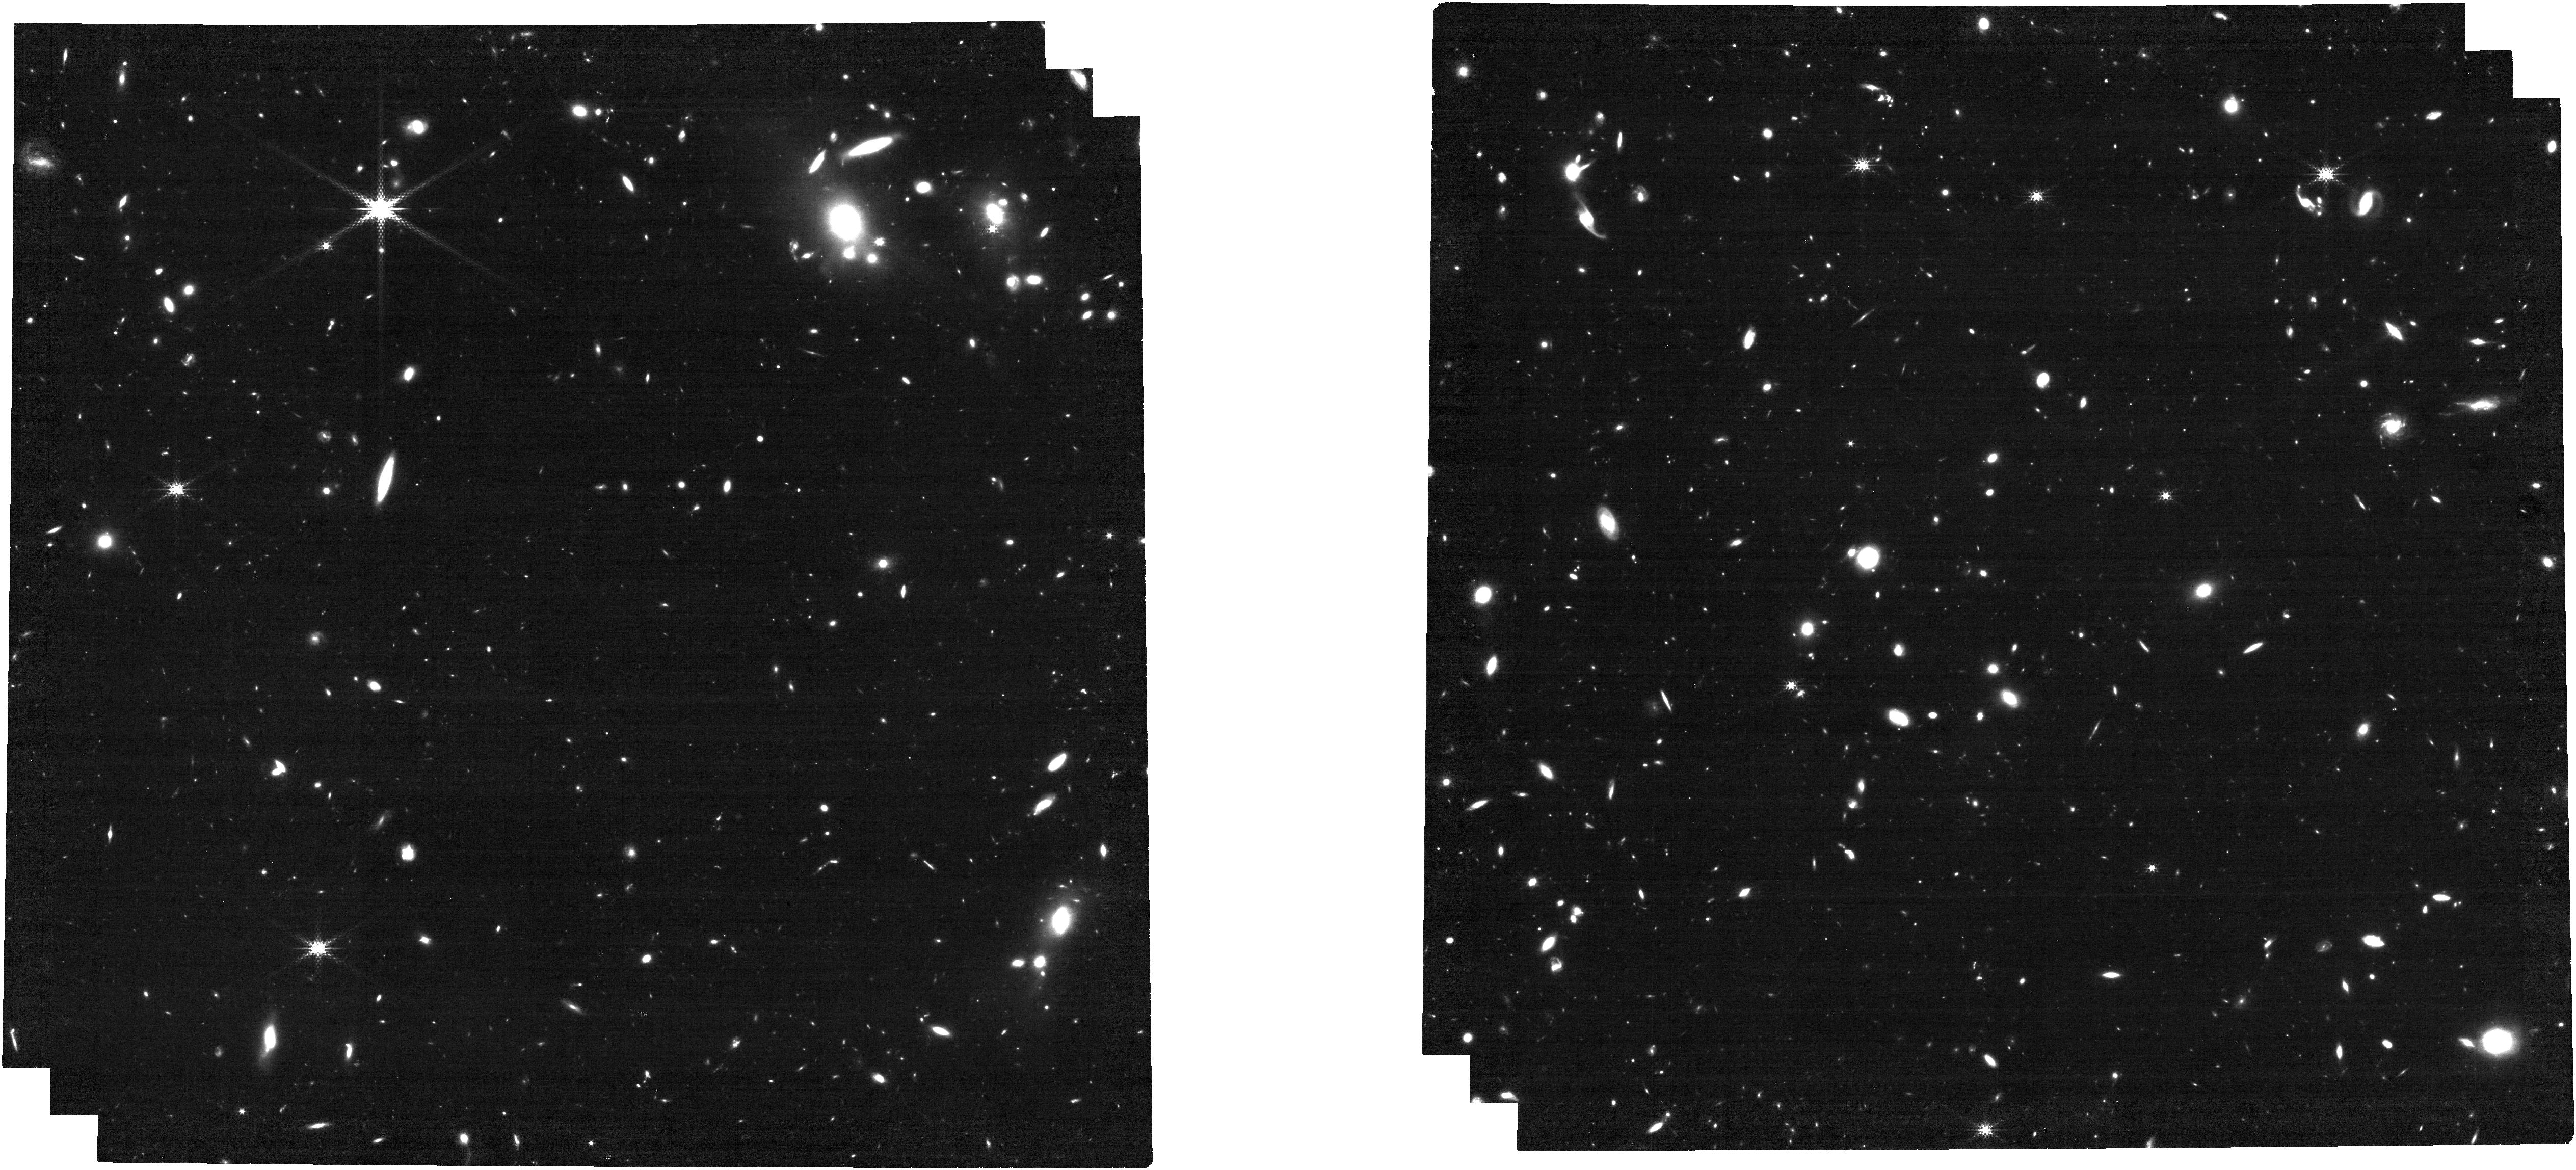
Target: J1007+2115
Instrument: NIRCAM
Filter: F250M
Exposure: 1 h
Observation ID: jw01764-o001_t001_nircam_clear-f250m

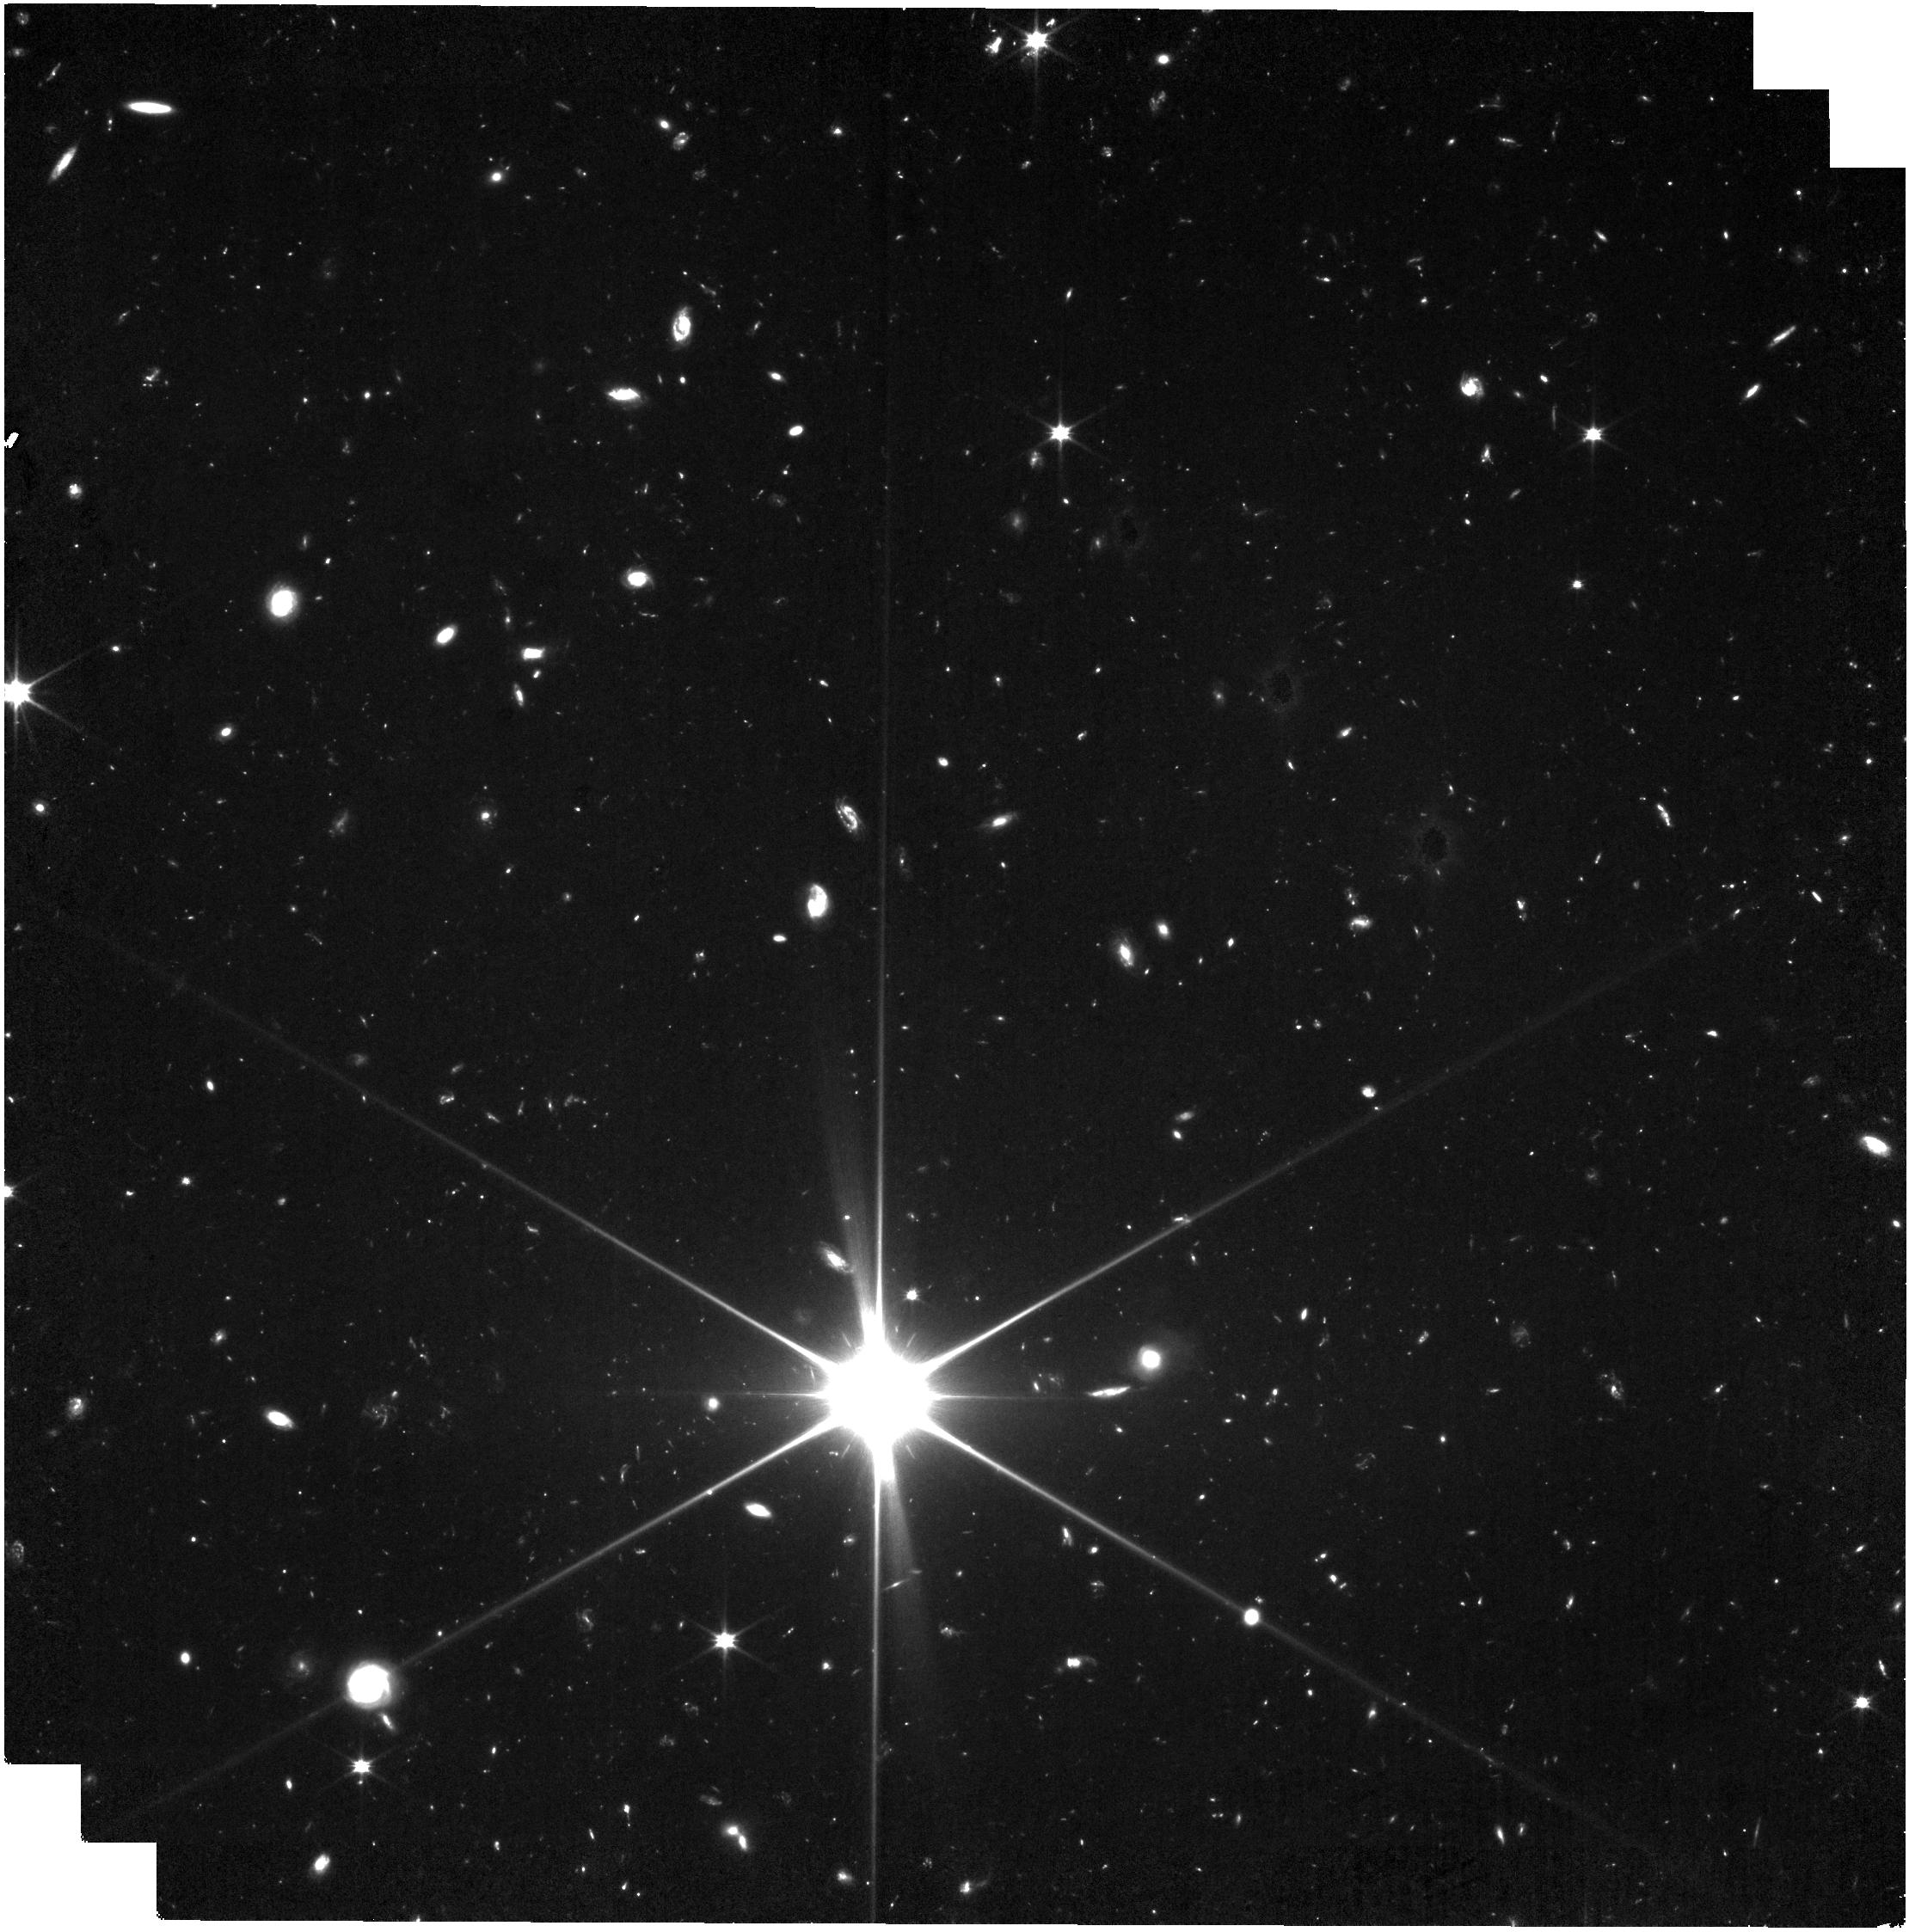
Target: J0313-1806
Instrument: NIRISS
Filter: CLEAR+F090W
Exposure: 1.9 h
Observation ID: jw01764-o009_t002_niriss_clear-f090w

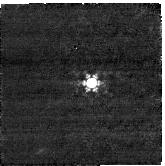
Target: PSF-J0313-1806
Instrument: NIRCAM
Filter: F360M
Exposure: 3 min
Observation ID: jw01764-o010_t008_nircam_clear-f360m-sub160p

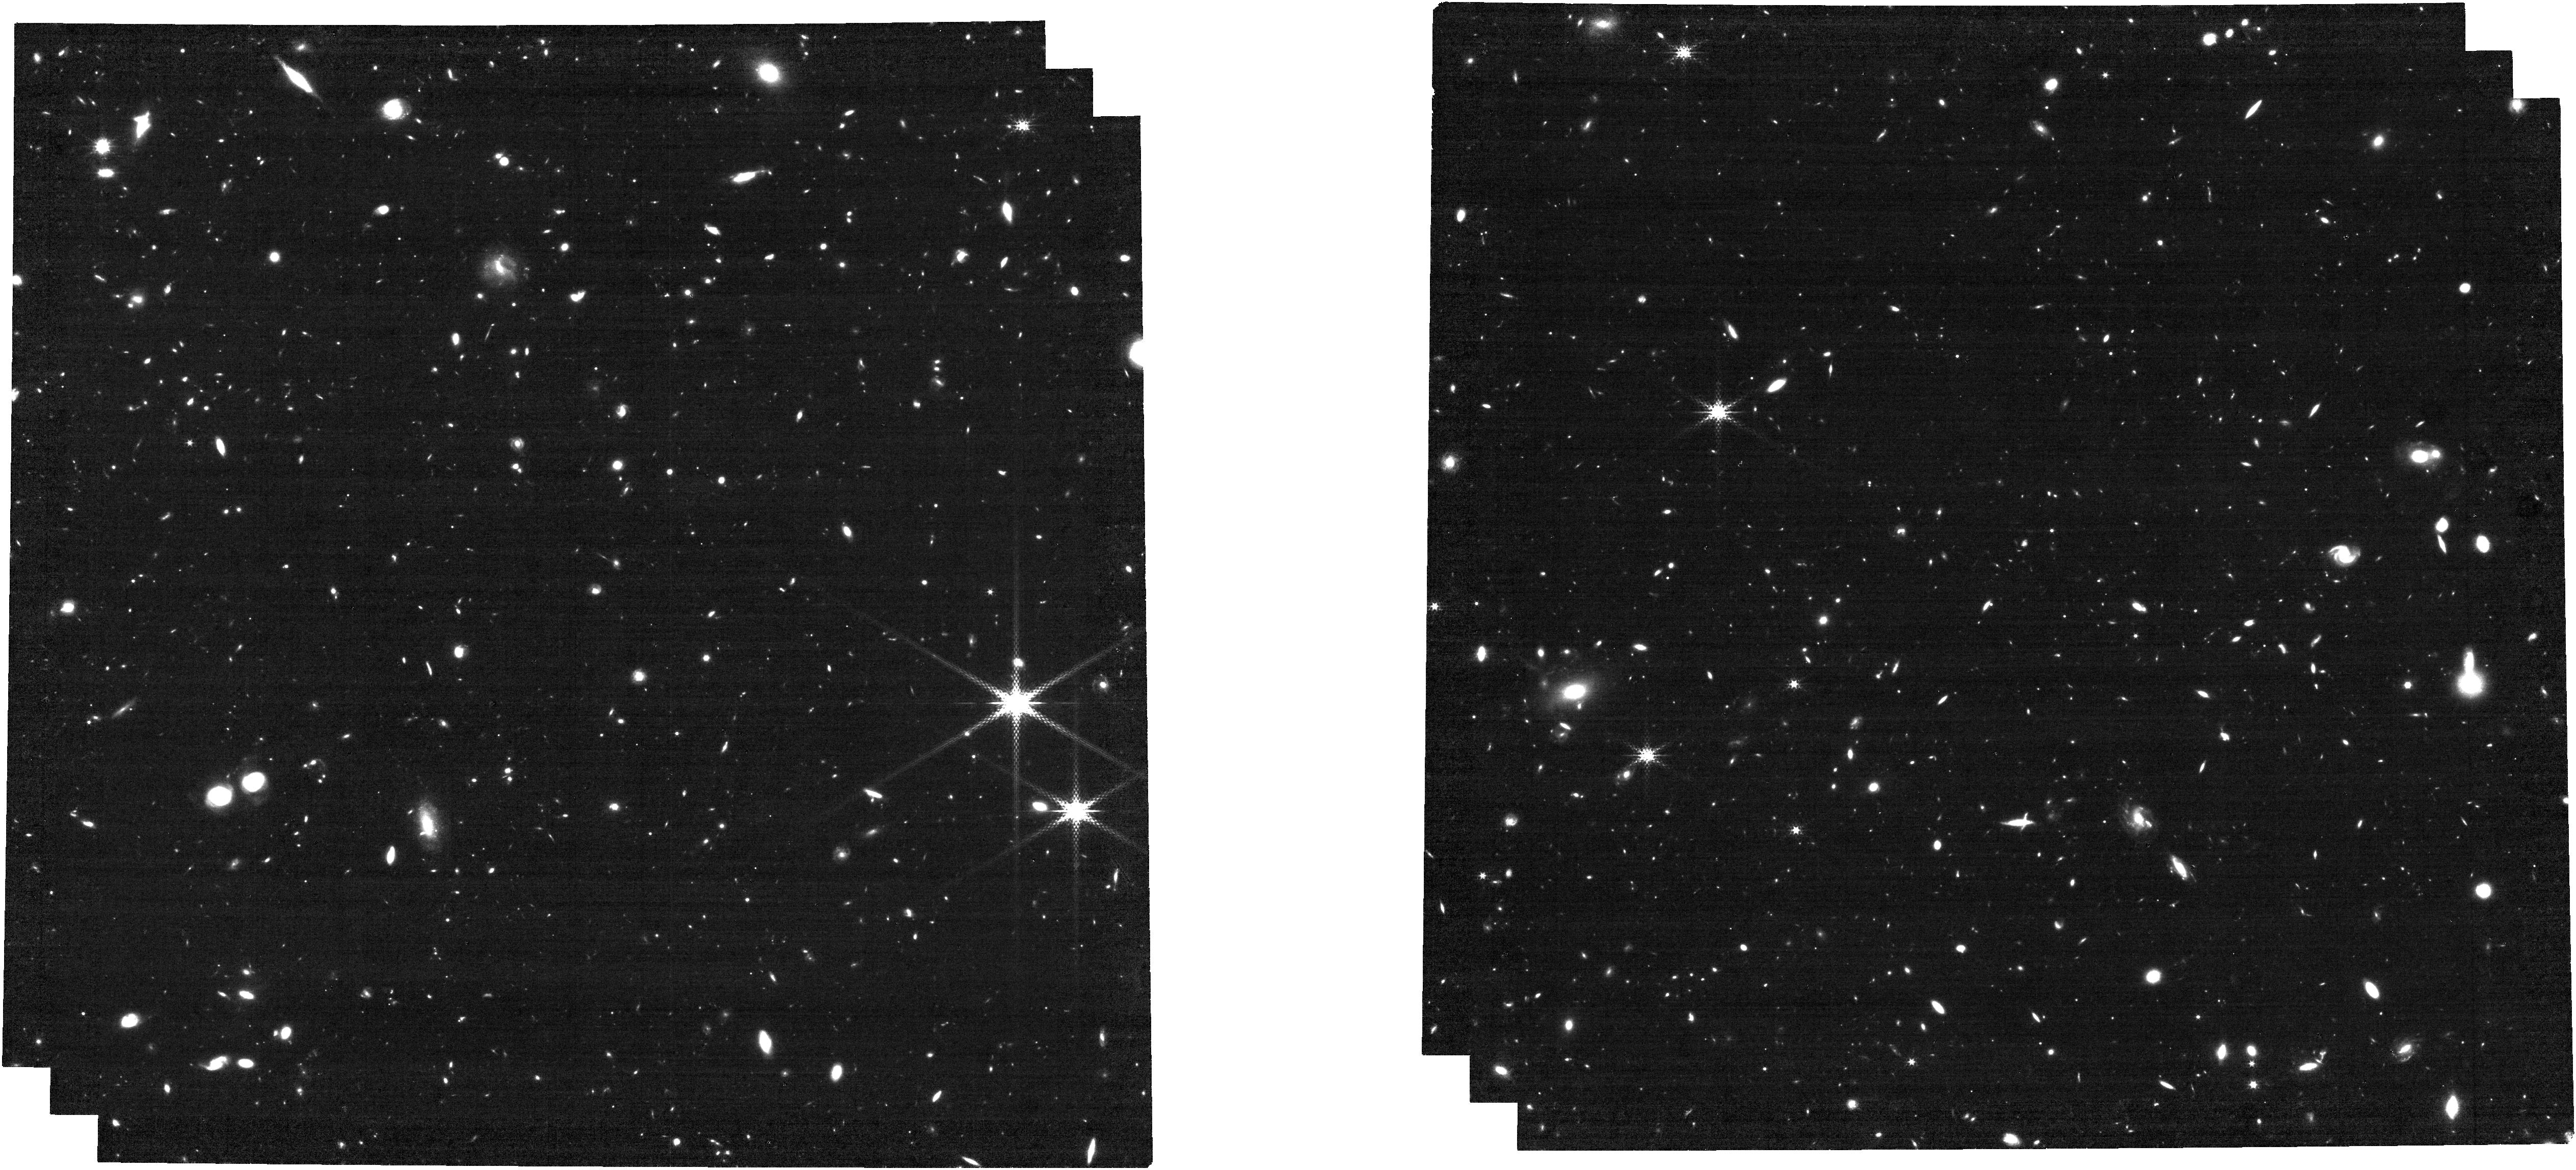
Target: J1342+0928
Instrument: NIRCAM
Filter: F250M
Exposure: 1 h
Observation ID: jw01764-o017_t003_nircam_clear-f250m

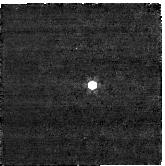
Target: PSF-J1007+2115
Instrument: NIRCAM
Filter: F360M
Exposure: 3 min
Observation ID: jw01764-o002_t006_nircam_clear-f360m-sub160p

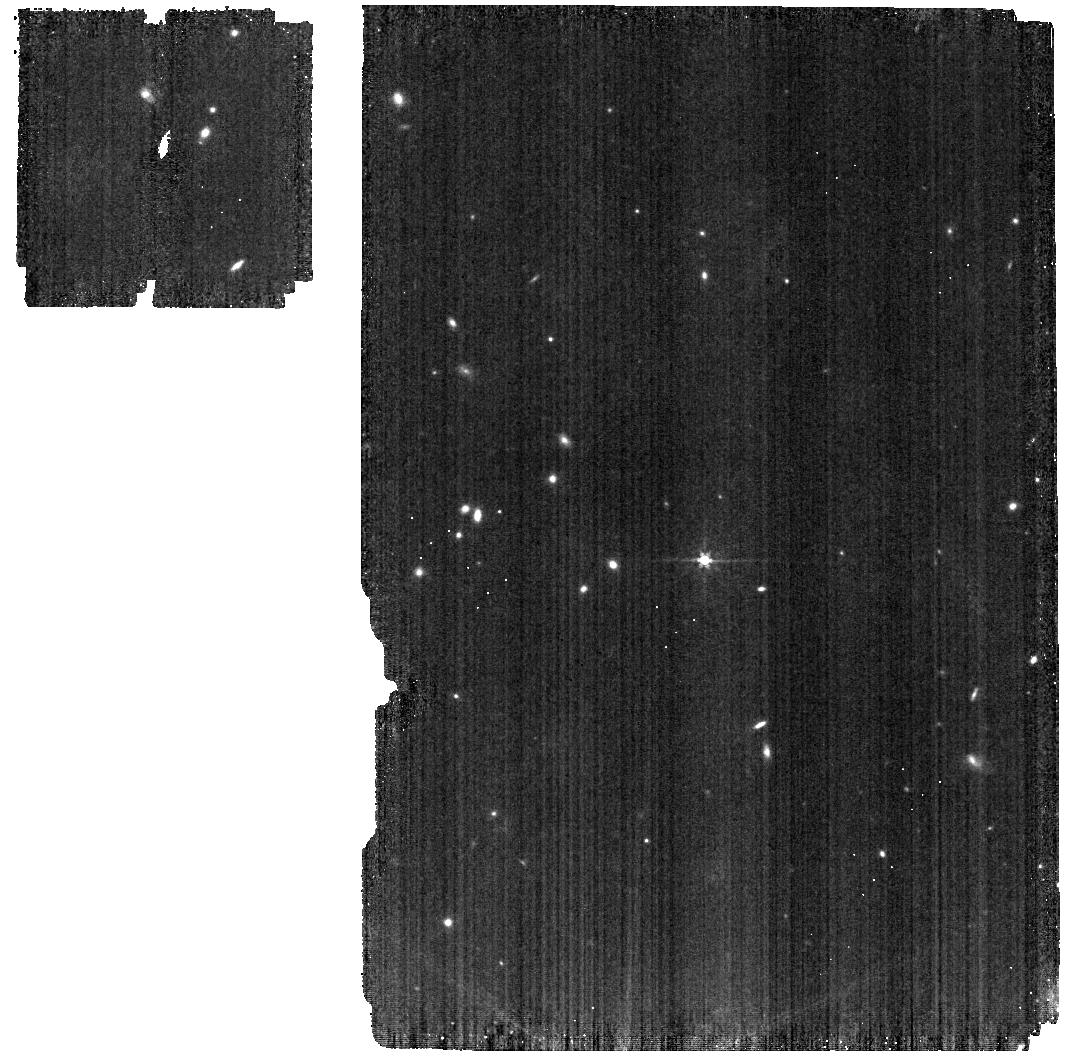
Target: PSF-J1342+0928
Instrument: MIRI
Filter: F560W
Exposure: 5 min
Observation ID: jw01764-o020_t004_miri_f560w

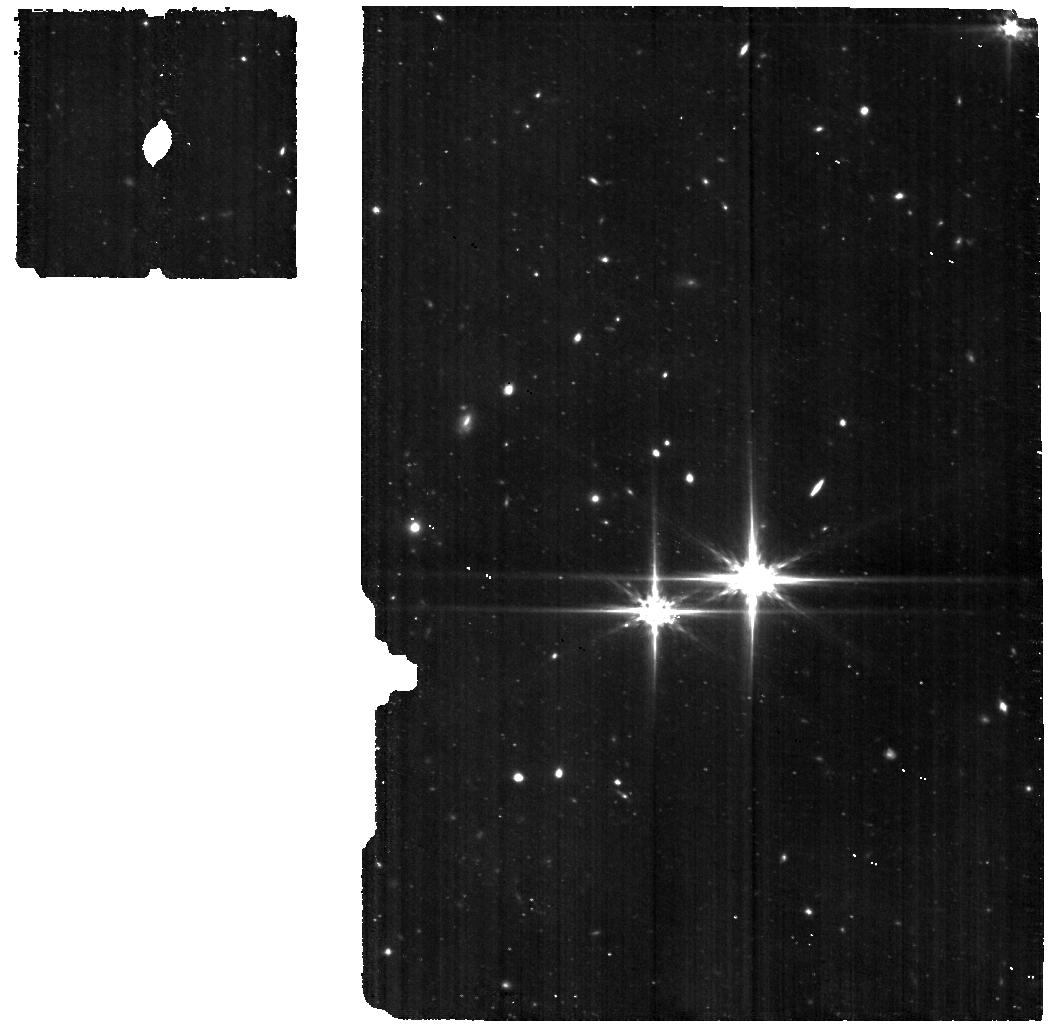
Target: J0313-1806-COPY-MRS
Instrument: MIRI
Filter: F560W
Exposure: 2.6 h
Observation ID: jw01764-o024_t011_miri_f560w

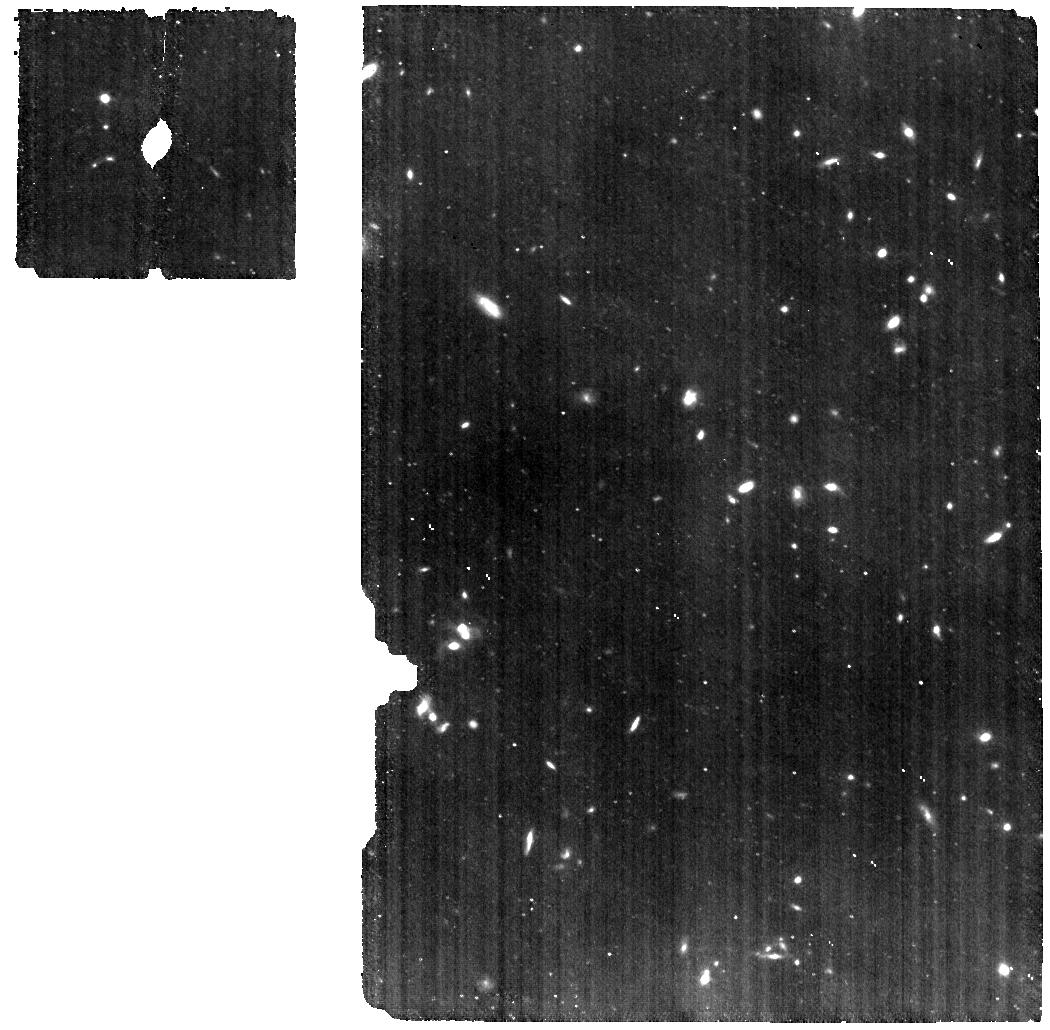
Target: J1007+2115-COPY-MRS
Instrument: MIRI
Filter: F560W
Exposure: 2.1 h
Observation ID: jw01764-o022_t010_miri_f560w

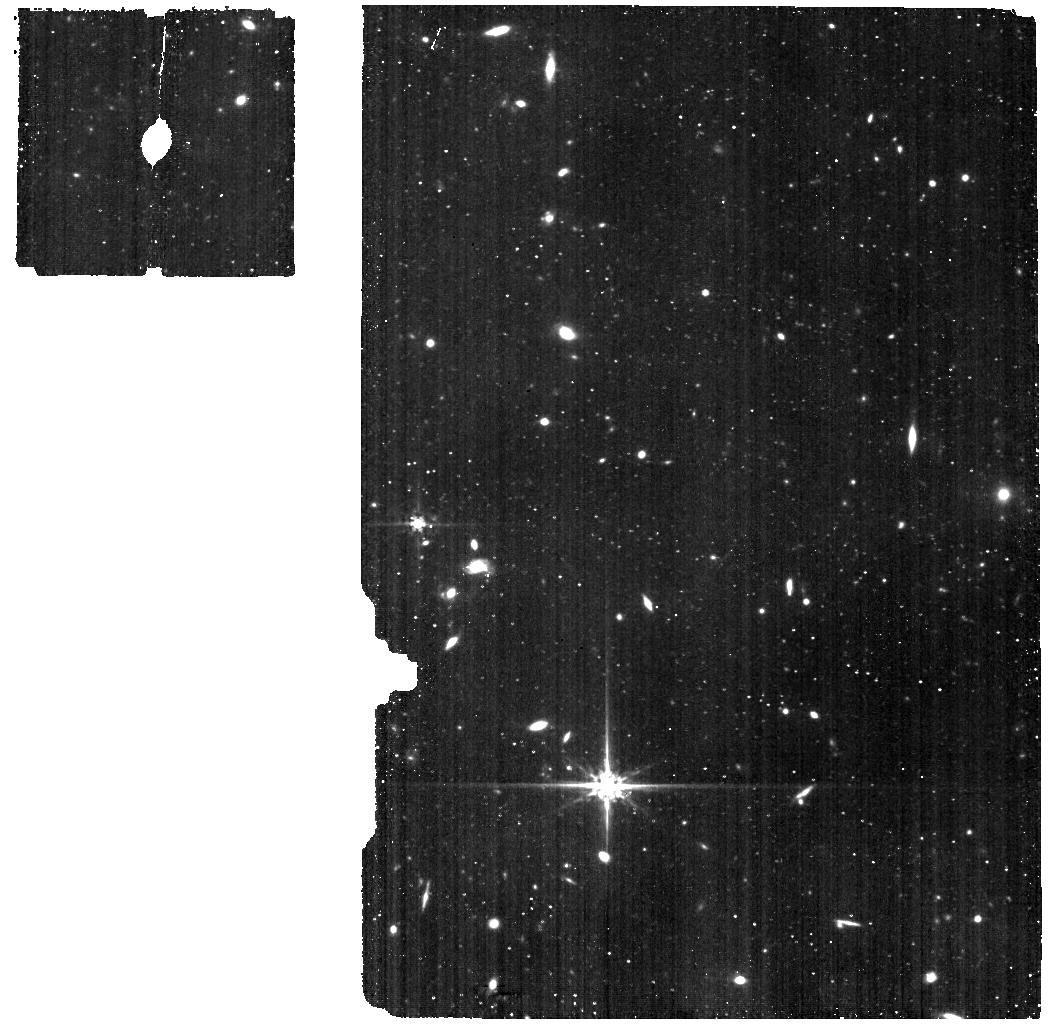
Target: J0313-MRS-SKY
Instrument: MIRI
Filter: F560W
Exposure: 1.3 h
Observation ID: jw01764-o023_t013_miri_f560w

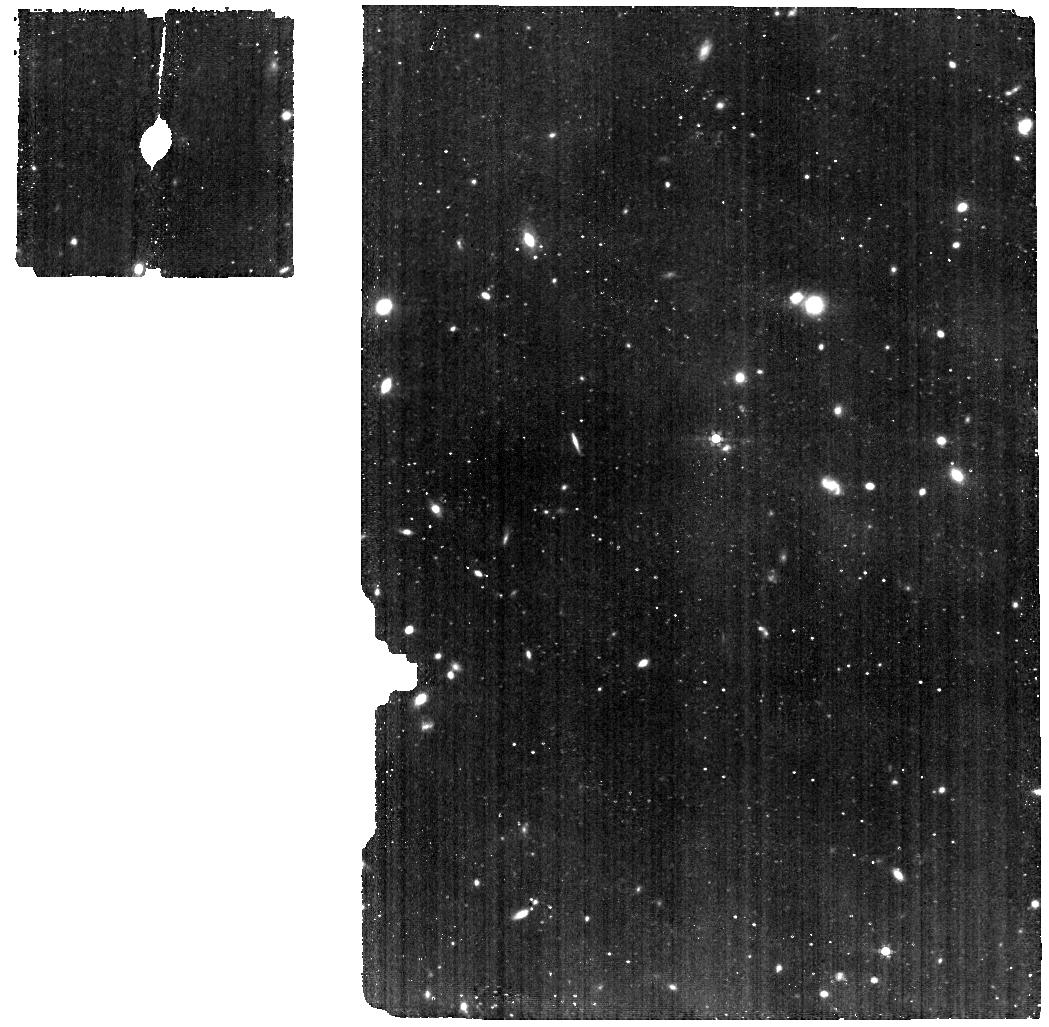
Target: J1007-MRS-SKY
Instrument: MIRI
Filter: F560W
Exposure: 1 h
Observation ID: jw01764-o021_t012_miri_f560w

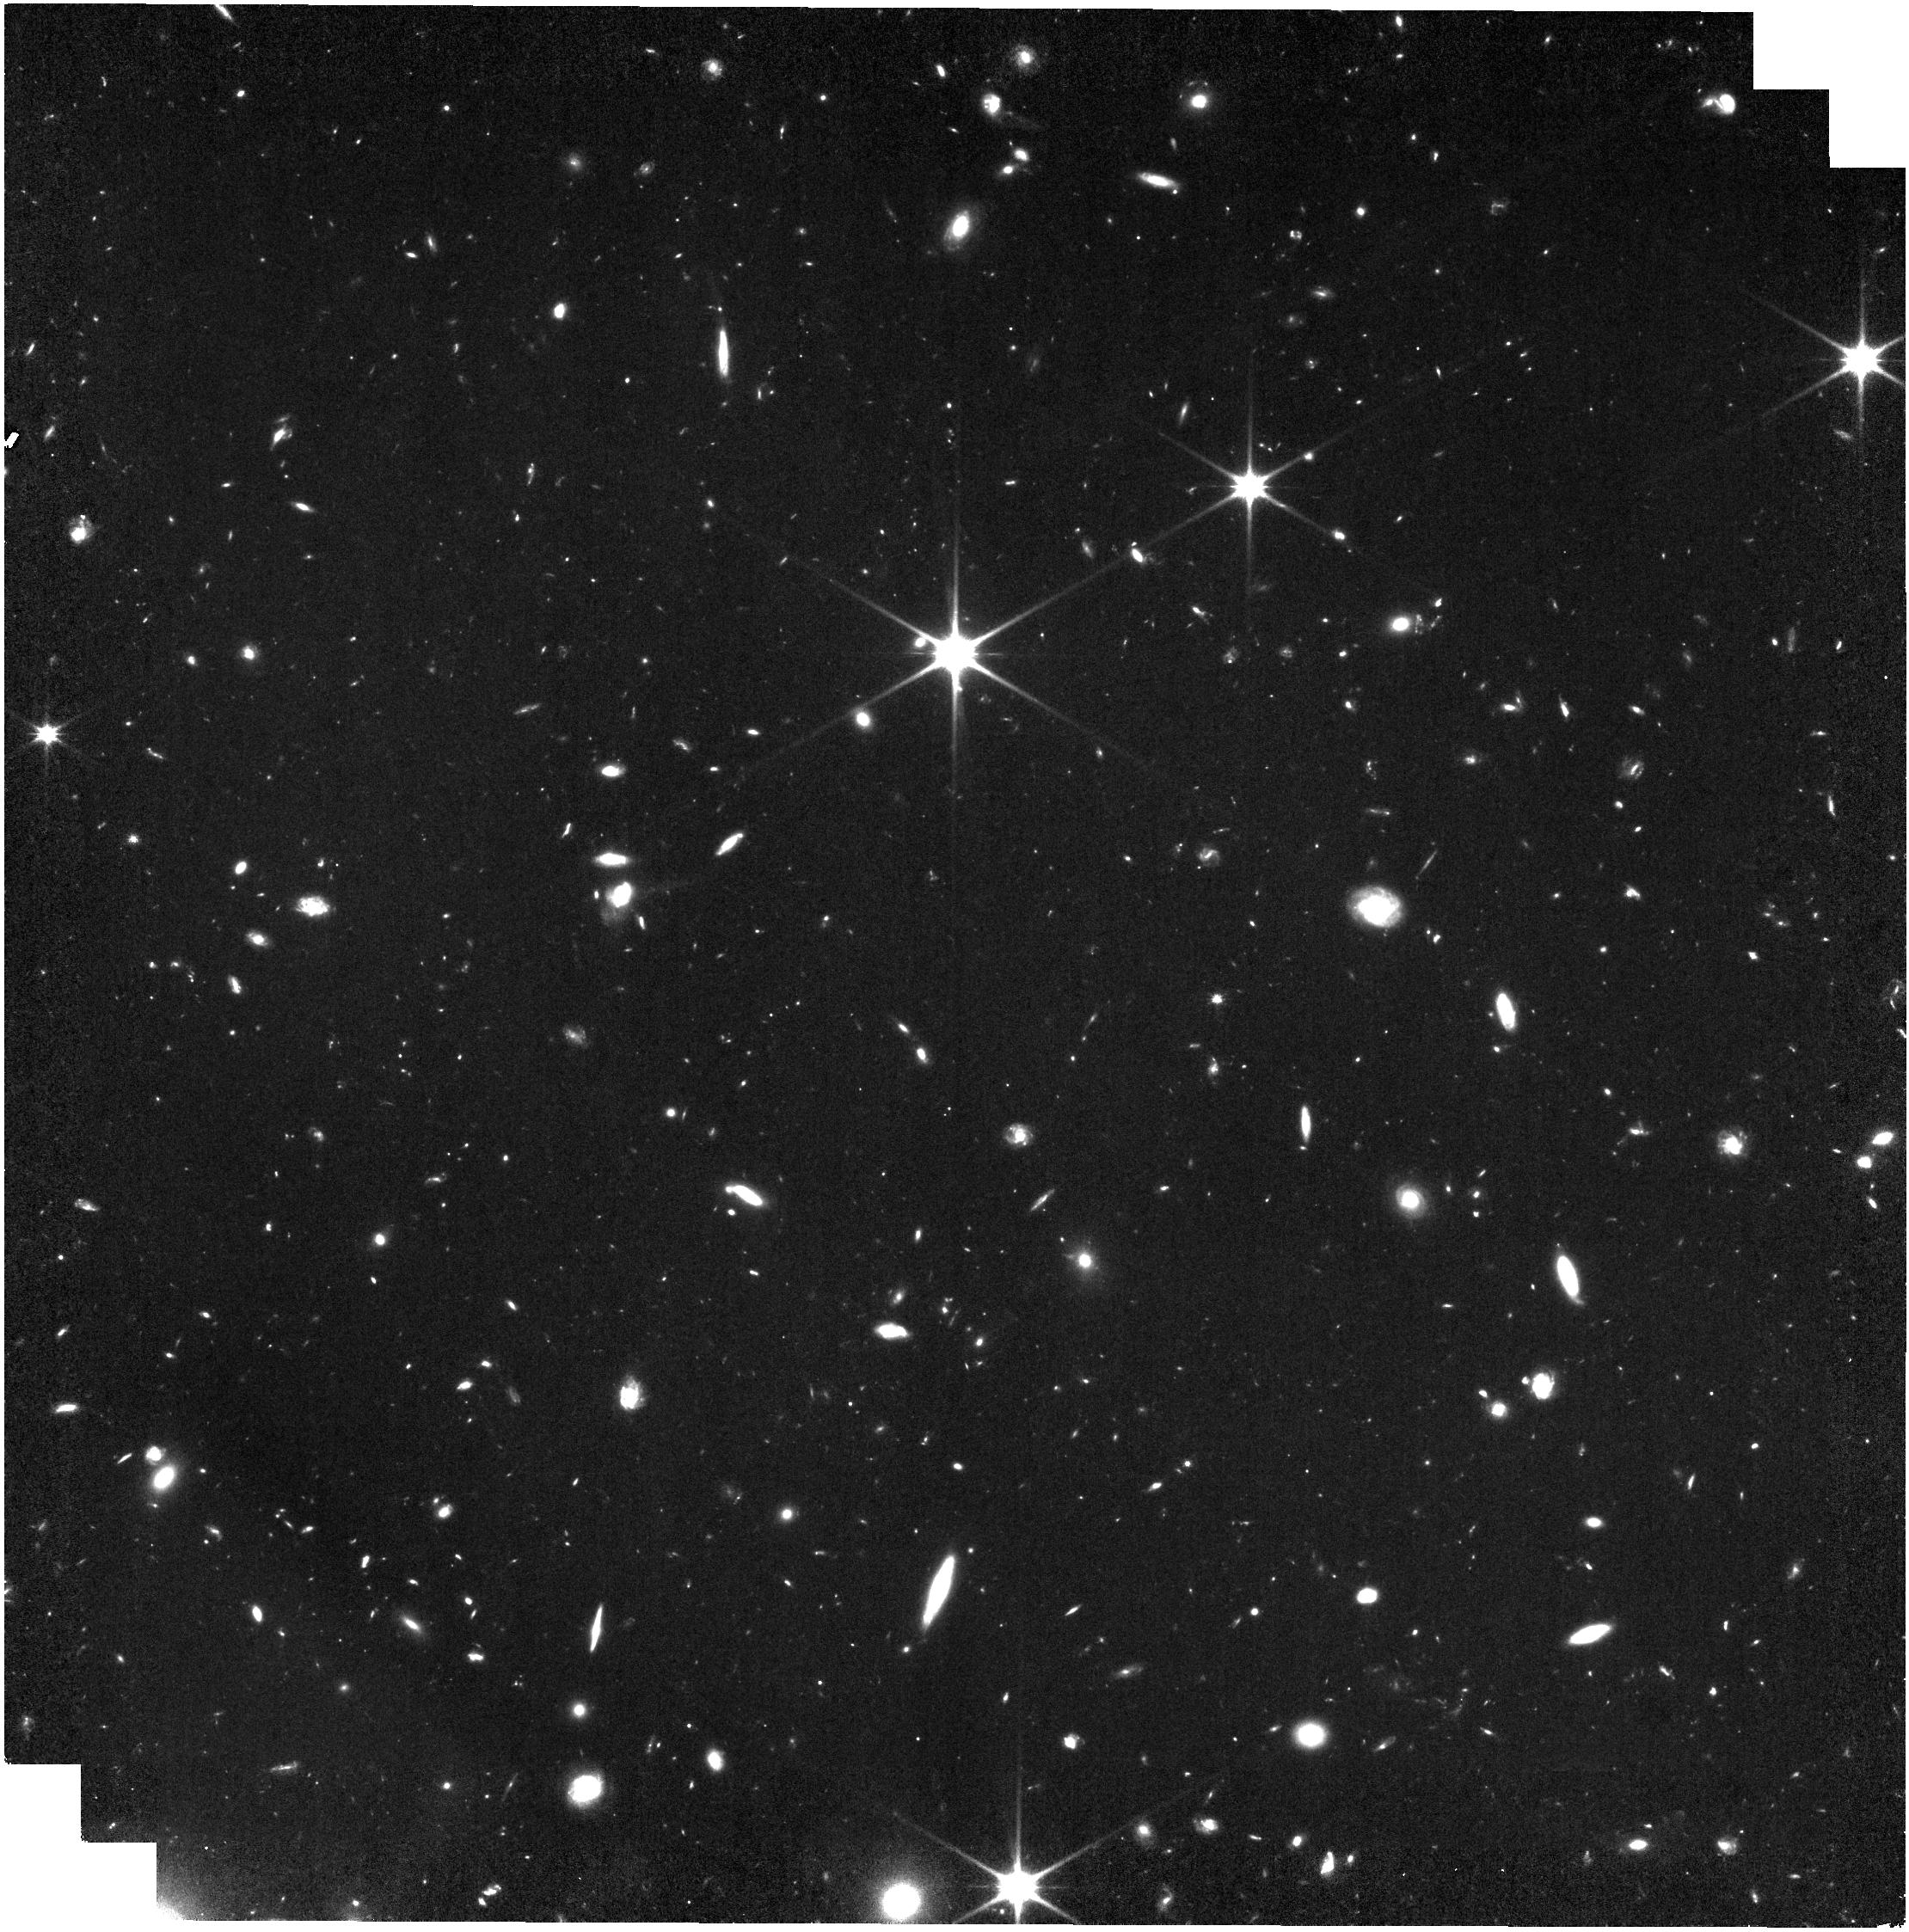
Target: J1007+2115
Instrument: NIRISS
Filter: CLEAR+F115W
Exposure: 45 min
Observation ID: jw01764-o001_t001_niriss_clear-f115w

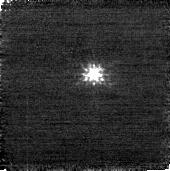
Target: PSF-J0313-1806
Instrument: NIRCAM
Filter: F090W
Exposure: 3 min
Observation ID: jw01764-o010_t008_nircam_clear-f090w-sub160p

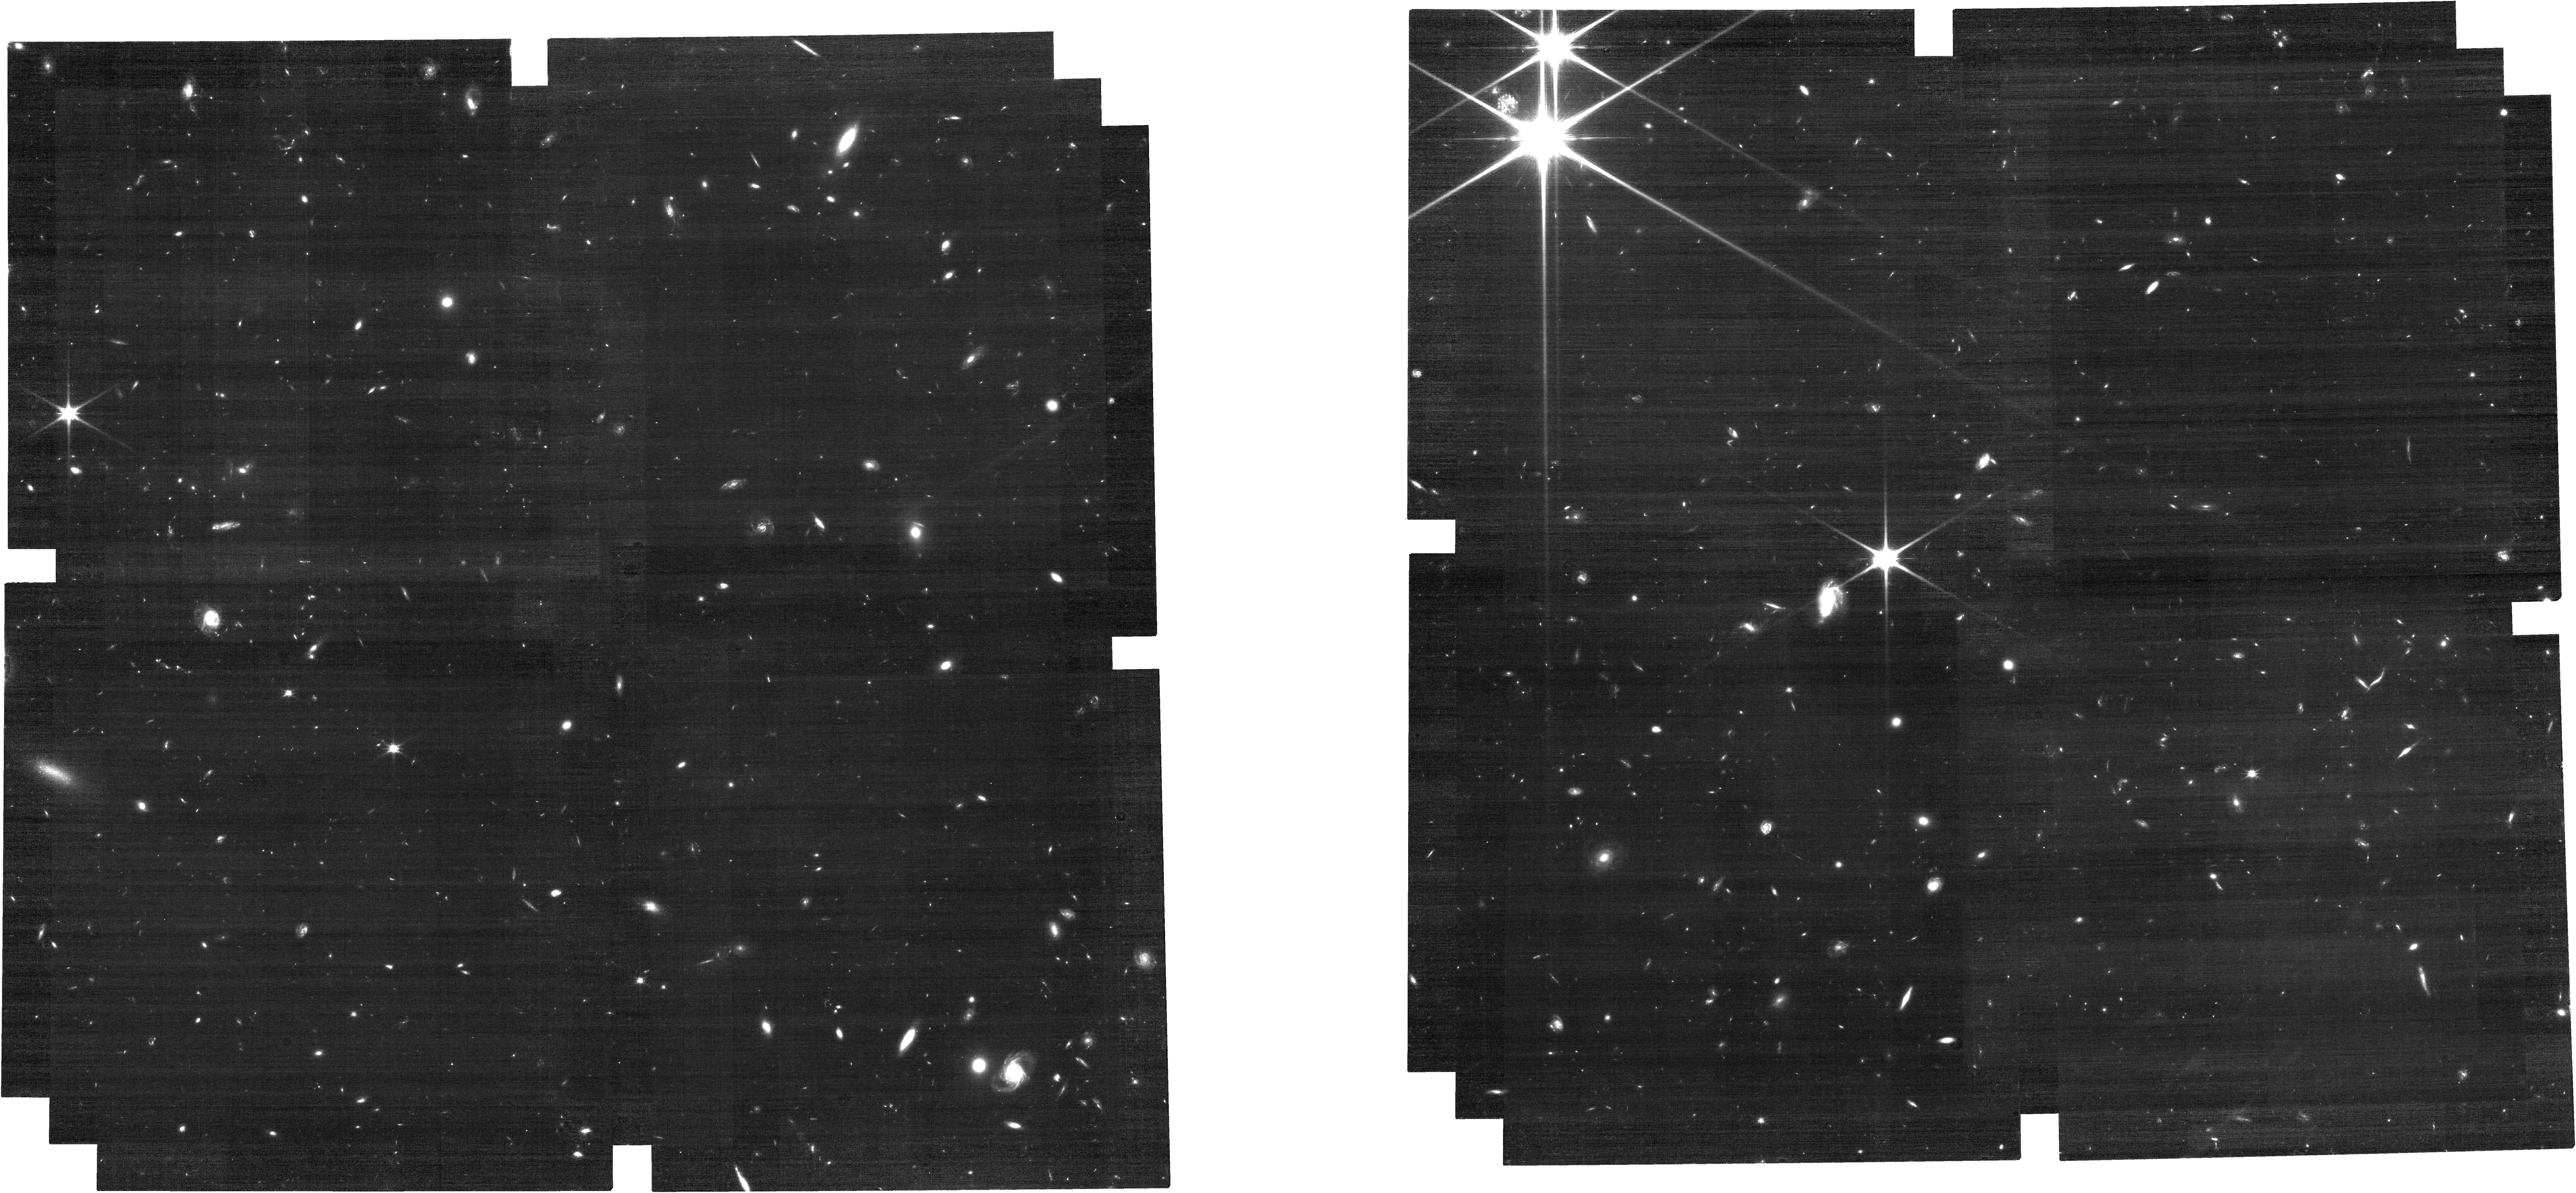
Target: J0313-1806
Instrument: NIRCAM
Filter: F115W
Exposure: 47 min
Observation ID: jw01764-o009_t002_nircam_clear-f115w

A Comprehensive JWST View of the Most Distant Quasars Deep Into the Epoch of Reionization (PI: Fan, Xiaohui)

We propose to carry out comprehensive JWST observations of the only three quasars currently known at z>7.5, deep into the epoch of reionization (EoR). Luminous quasars at the highest redshift directly probe the formation of the earliest supermassive black holes (SMBHs) in the universe, enable studies of the evolution of early massive galaxies and their connections to SMBH growth, and provide sensitive constraints on the state of the intergalactic medium (IGM) during the EoR not accessible with other probes. We have carefully designed a JWST program to address outstanding science opportunities that EoR quasars provide, capitalizing on the transformative capabilities of JWST. By employing a combination of imaging and spectroscopic observations using NIRCam, NIRSpec, MIRI and NIRISS, our program will (1) detect the stellar continuum and nebular emission of quasar host galaxies only 680 Myr after the Big Bang, to probe host galaxy assembly and to search for signatures of outflow and feedback, (2) map the large scale quasar environment, to test quasar formation models in the context of early structure formation, (3) yield reliable estimates of the SMBH masses and constrain physical properties of the quasar broad-line regions, and (4) provide the most accurate measurement of the IGM neutral fraction at z=7.5 and detect weak metal absorption features, to map the history of reionization and IGM enrichment. These three EoR quasars constitute the culmination of decades of searches using all-sky surveys. They are the best JWST targets for quasars at the current redshift frontier and provide the definitive reference dataset for future EoR quasar and IGM science using JWST.